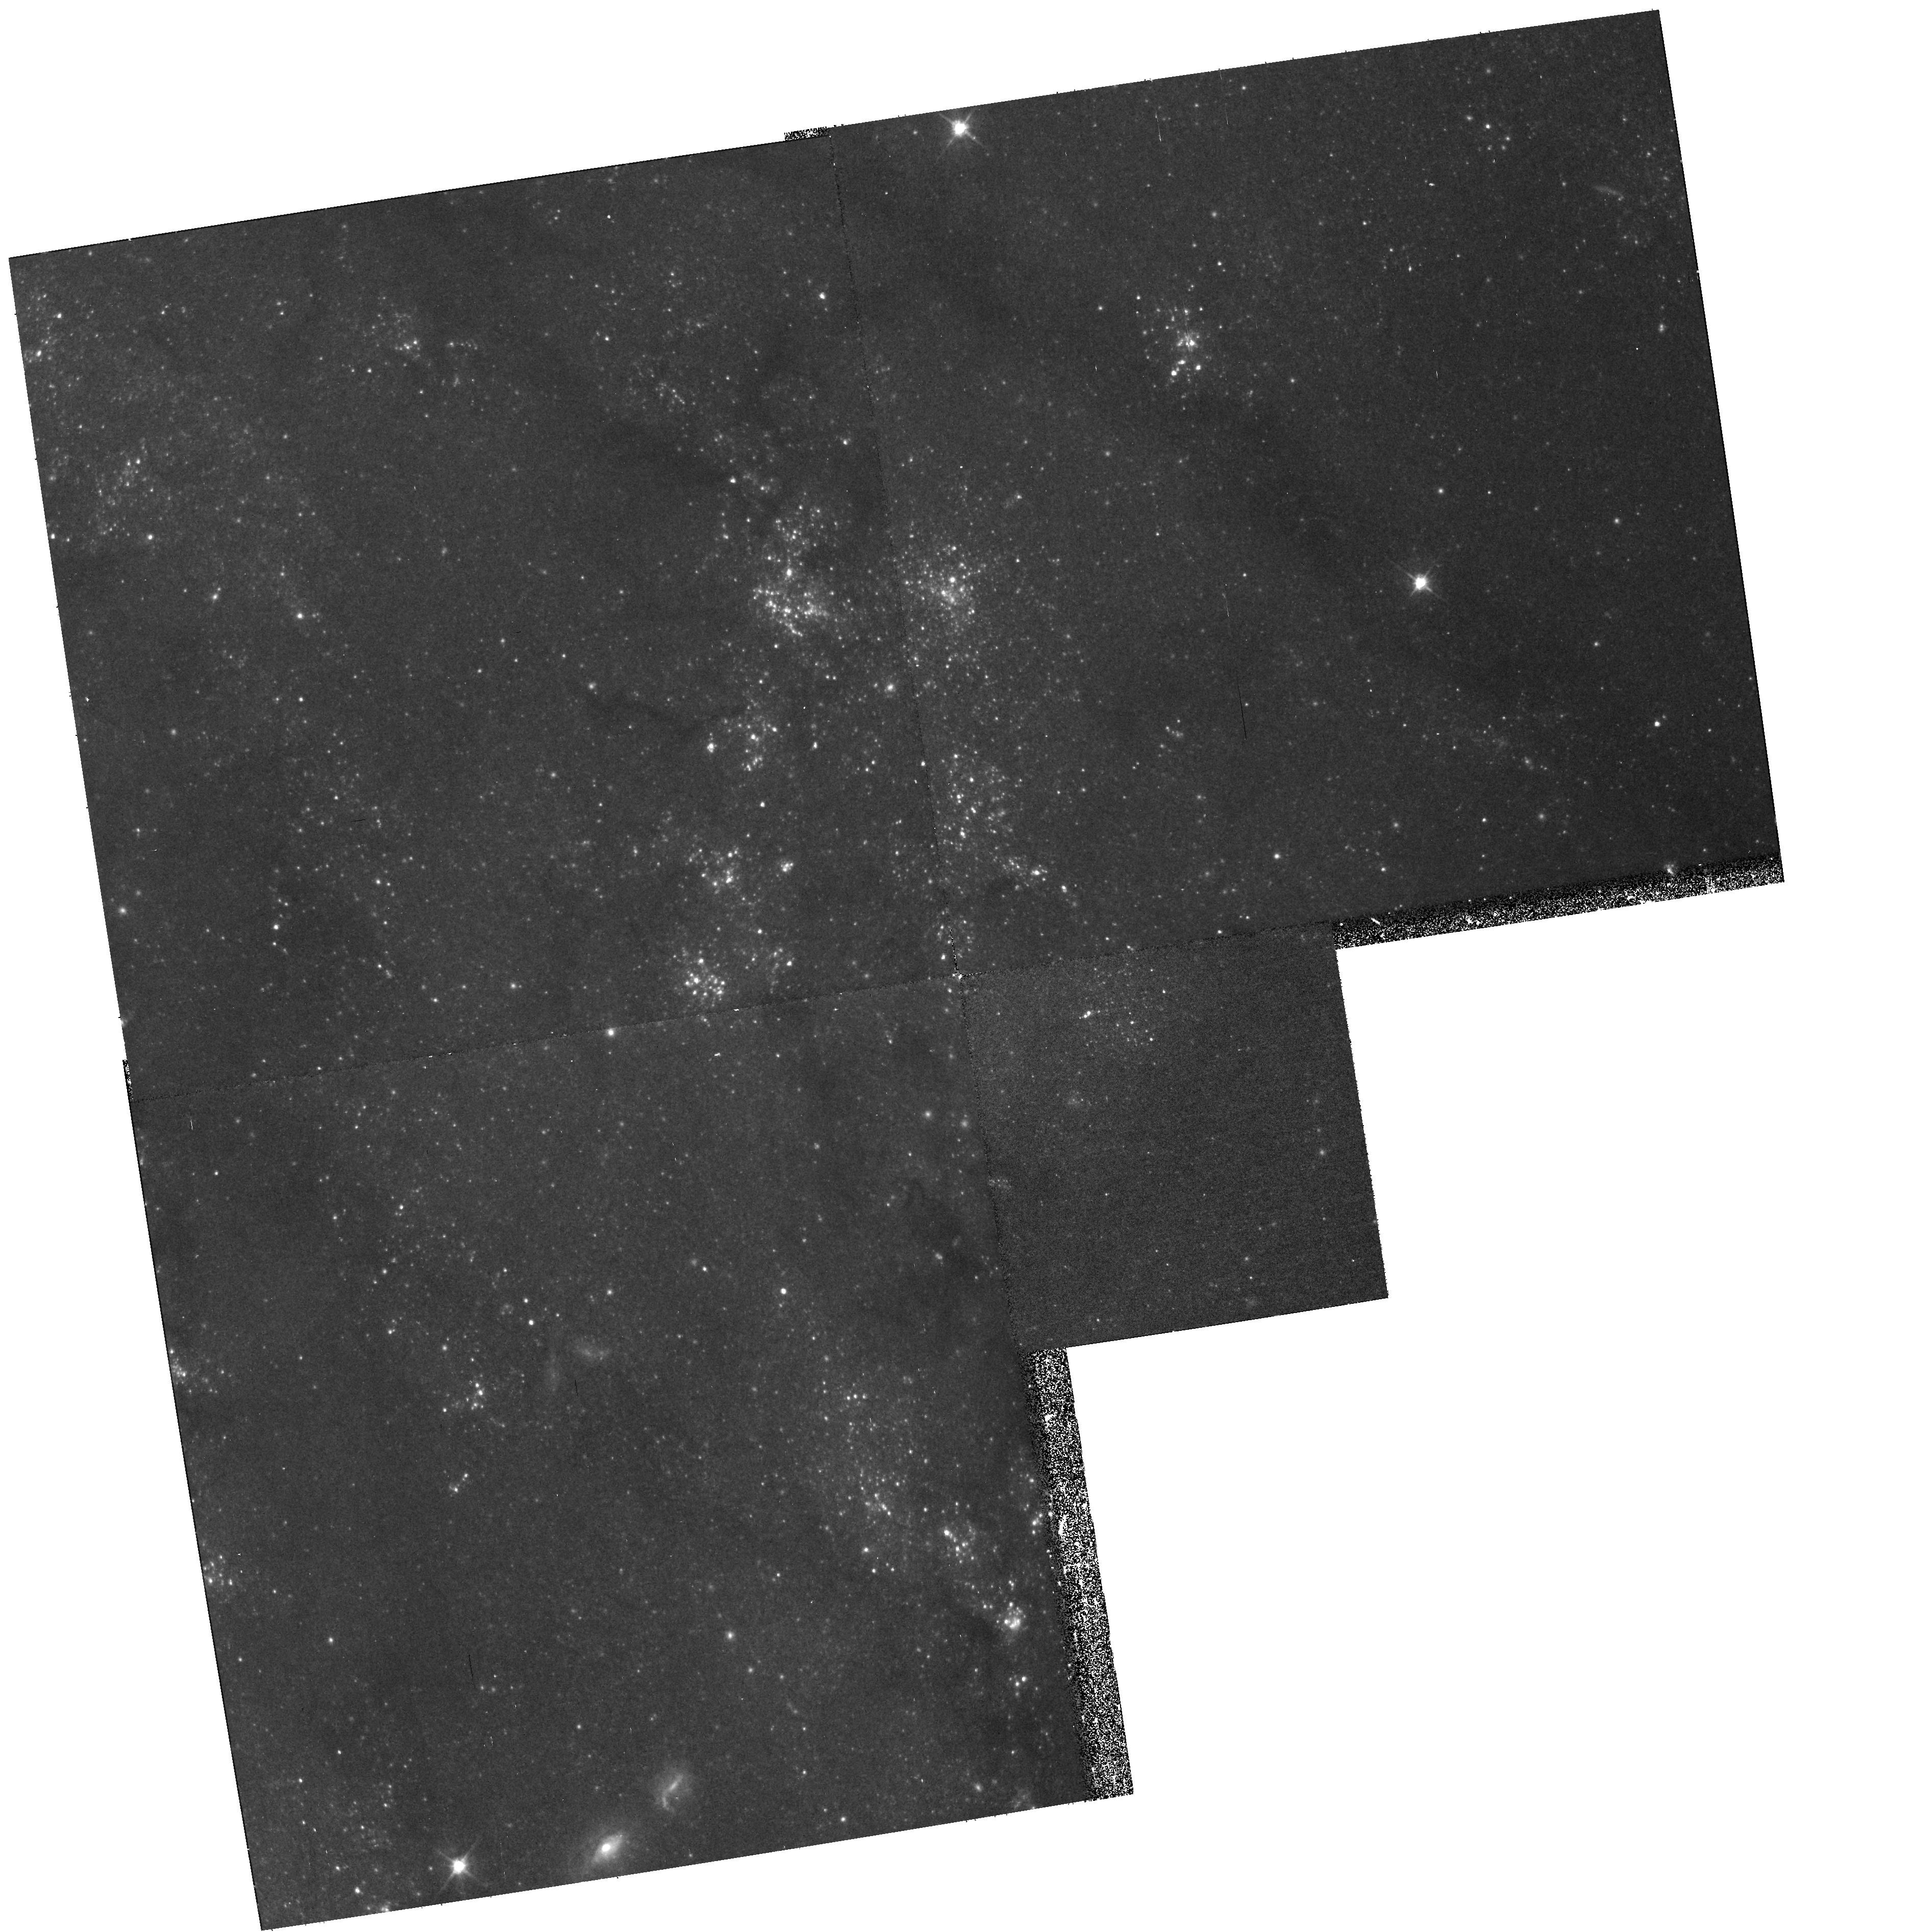
Target: M101-F2. Instrument: WFPC2/PC. Filter: F555W. Exposure: 17 min. Observation ID: hst_11297_63_wfpc2_pc_f555w_ua3063

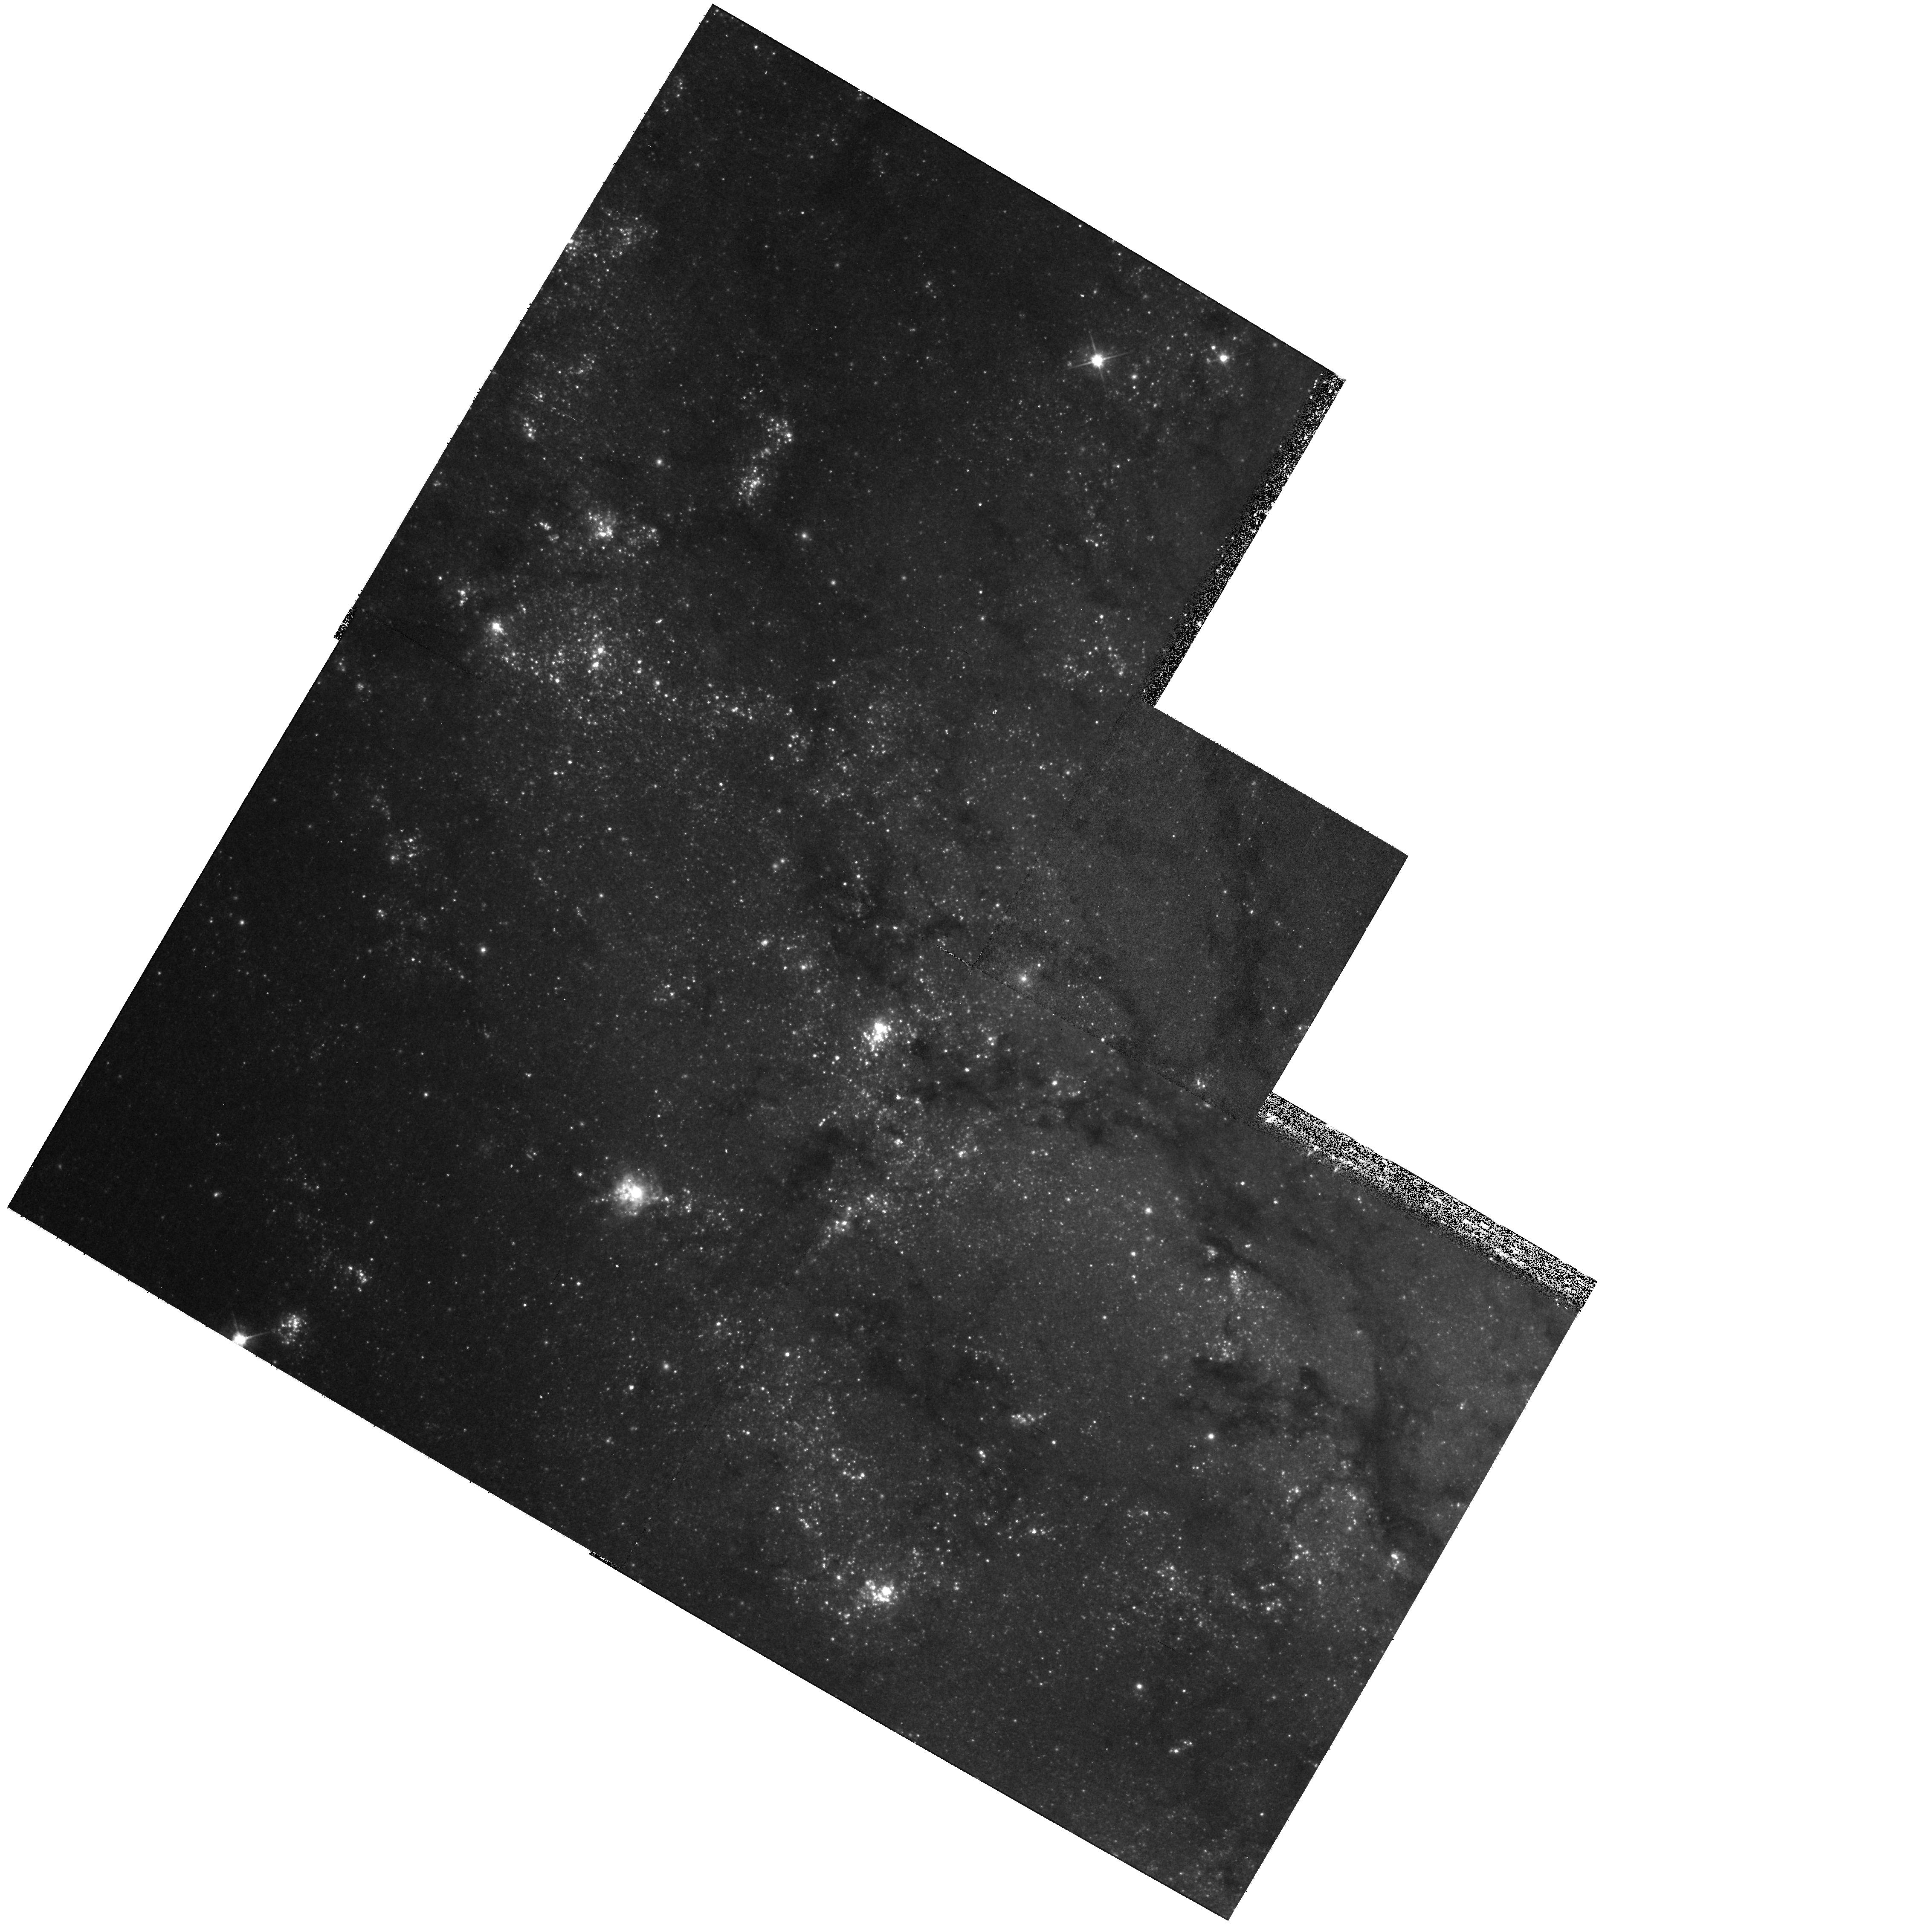
Target: M101-F1. Instrument: WFPC2/PC. Filter: F555W. Exposure: 17 min. Observation ID: hst_11297_64_wfpc2_pc_f555w_ua3064

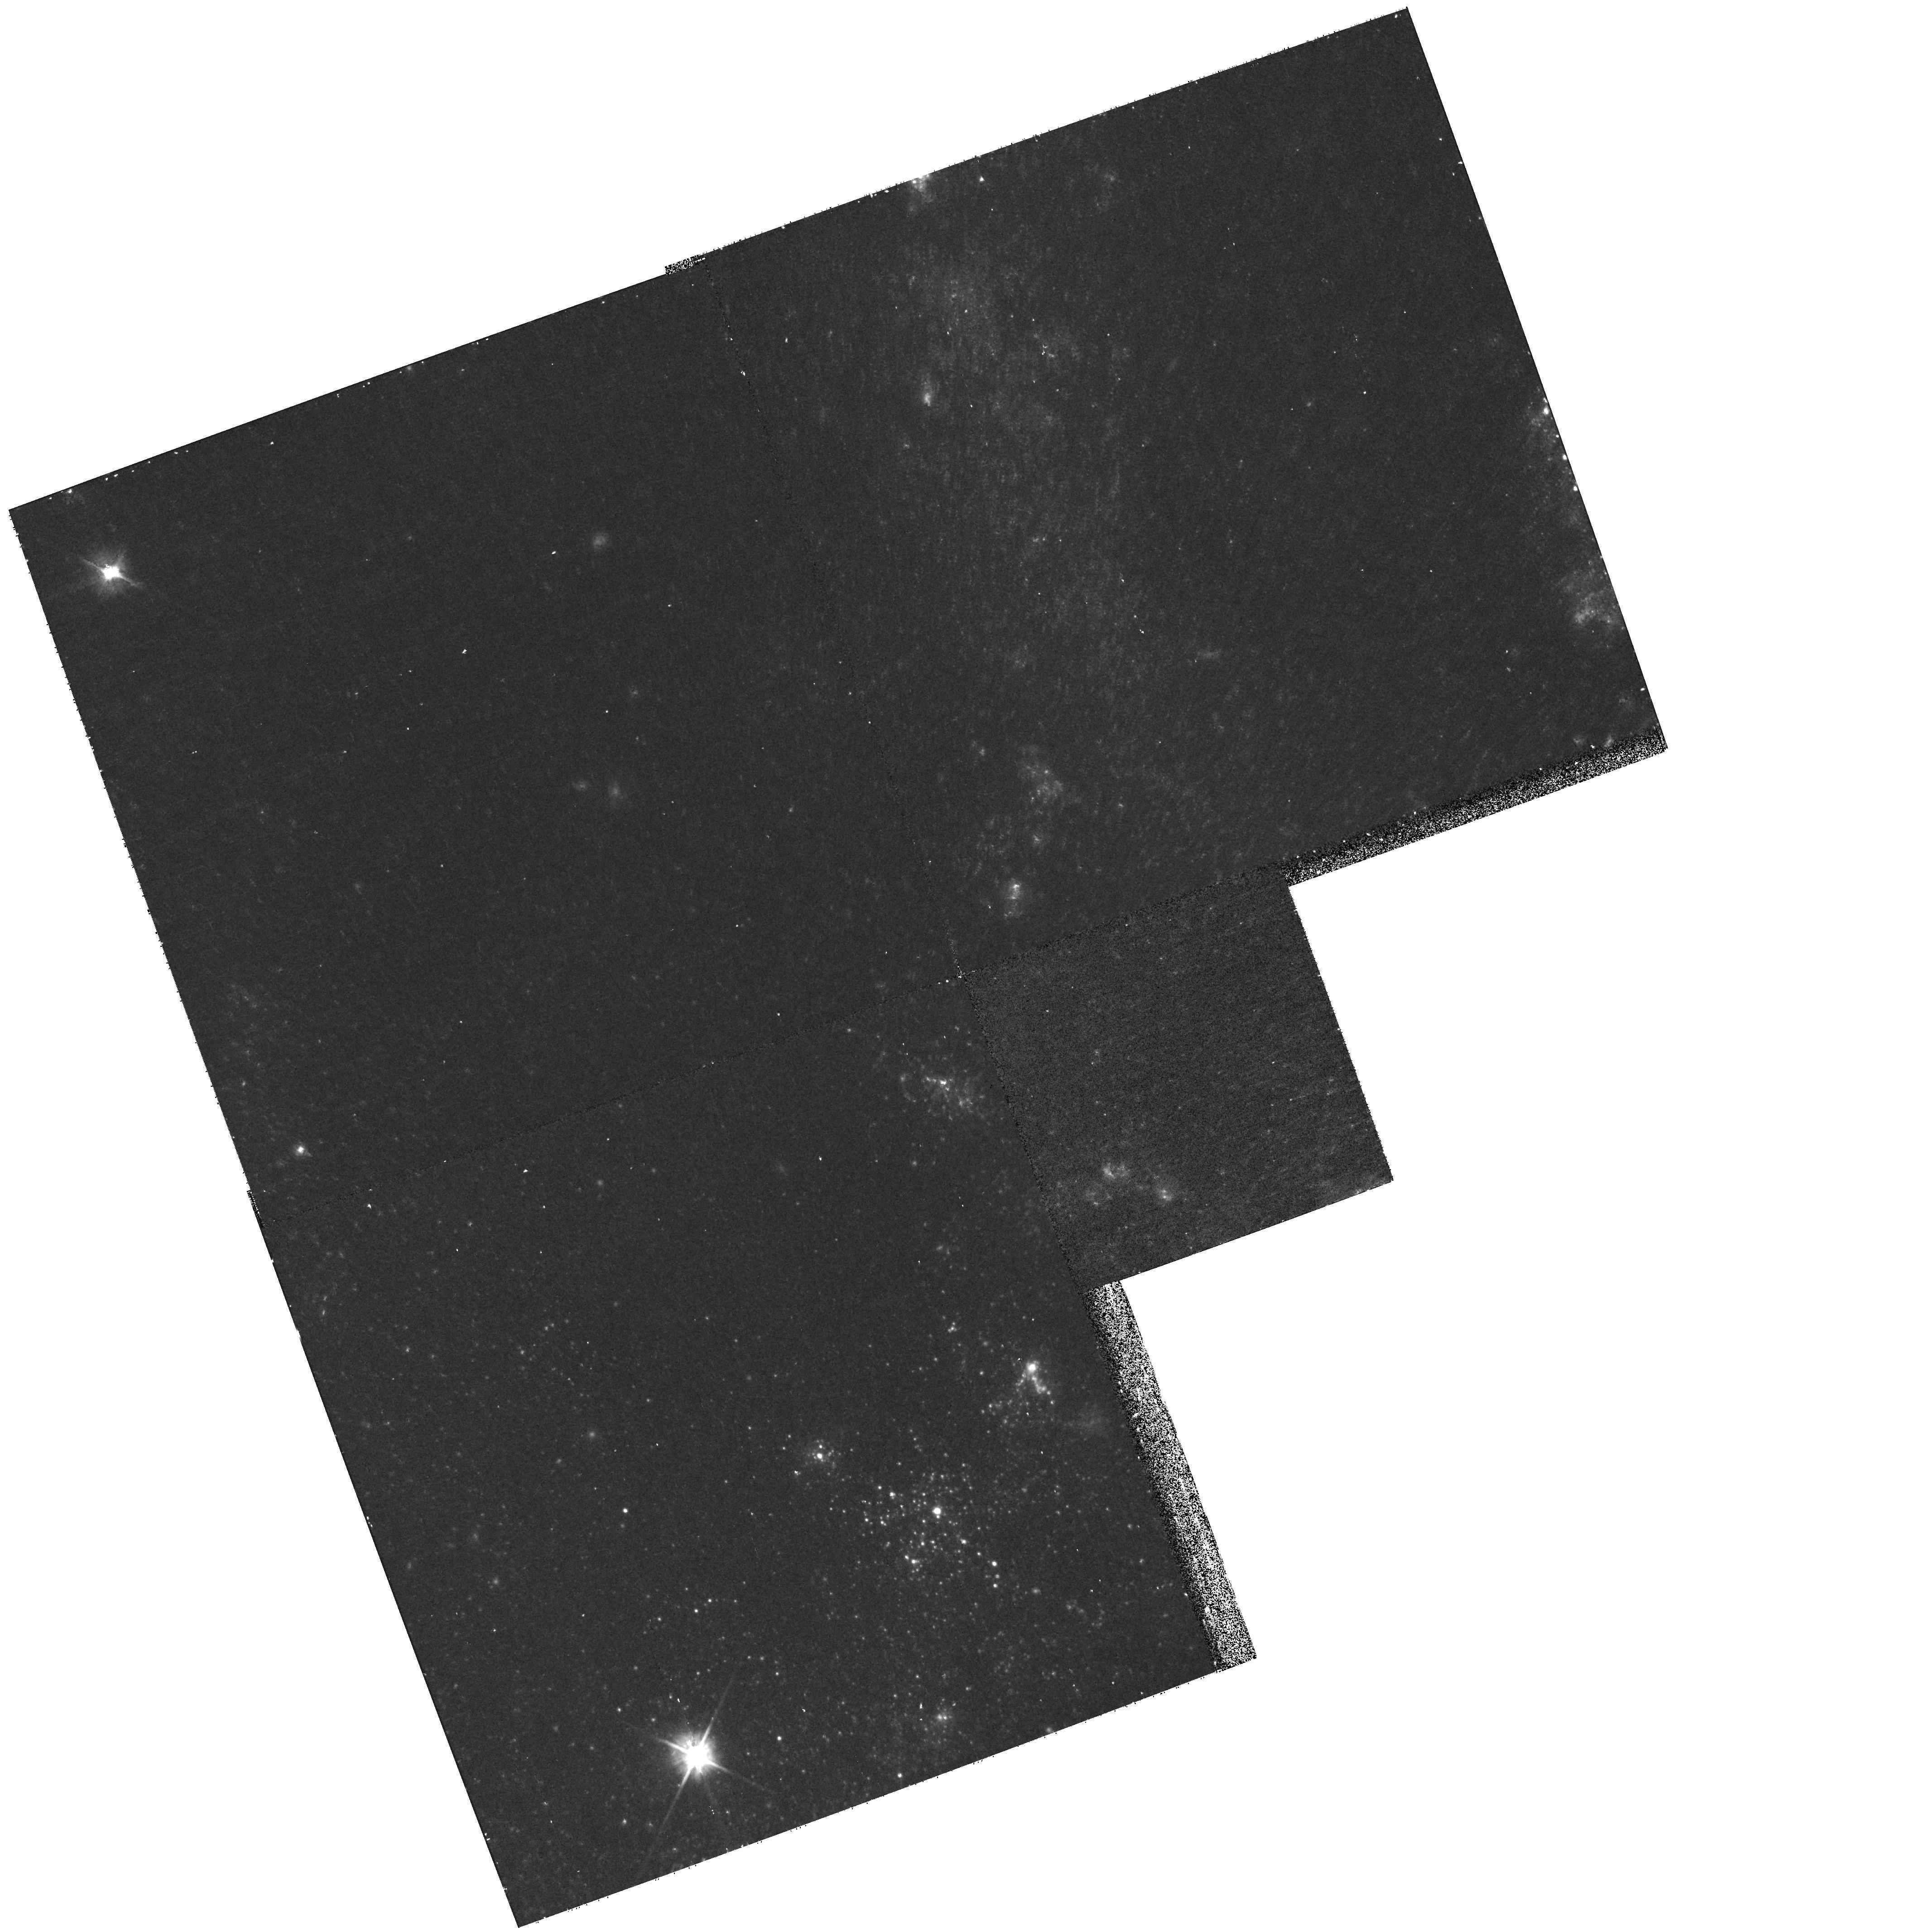
Target: M101-F3. Instrument: WFPC2/PC. Filter: F555W. Exposure: 17 min. Observation ID: hst_11297_62_wfpc2_pc_f555w_ua3062

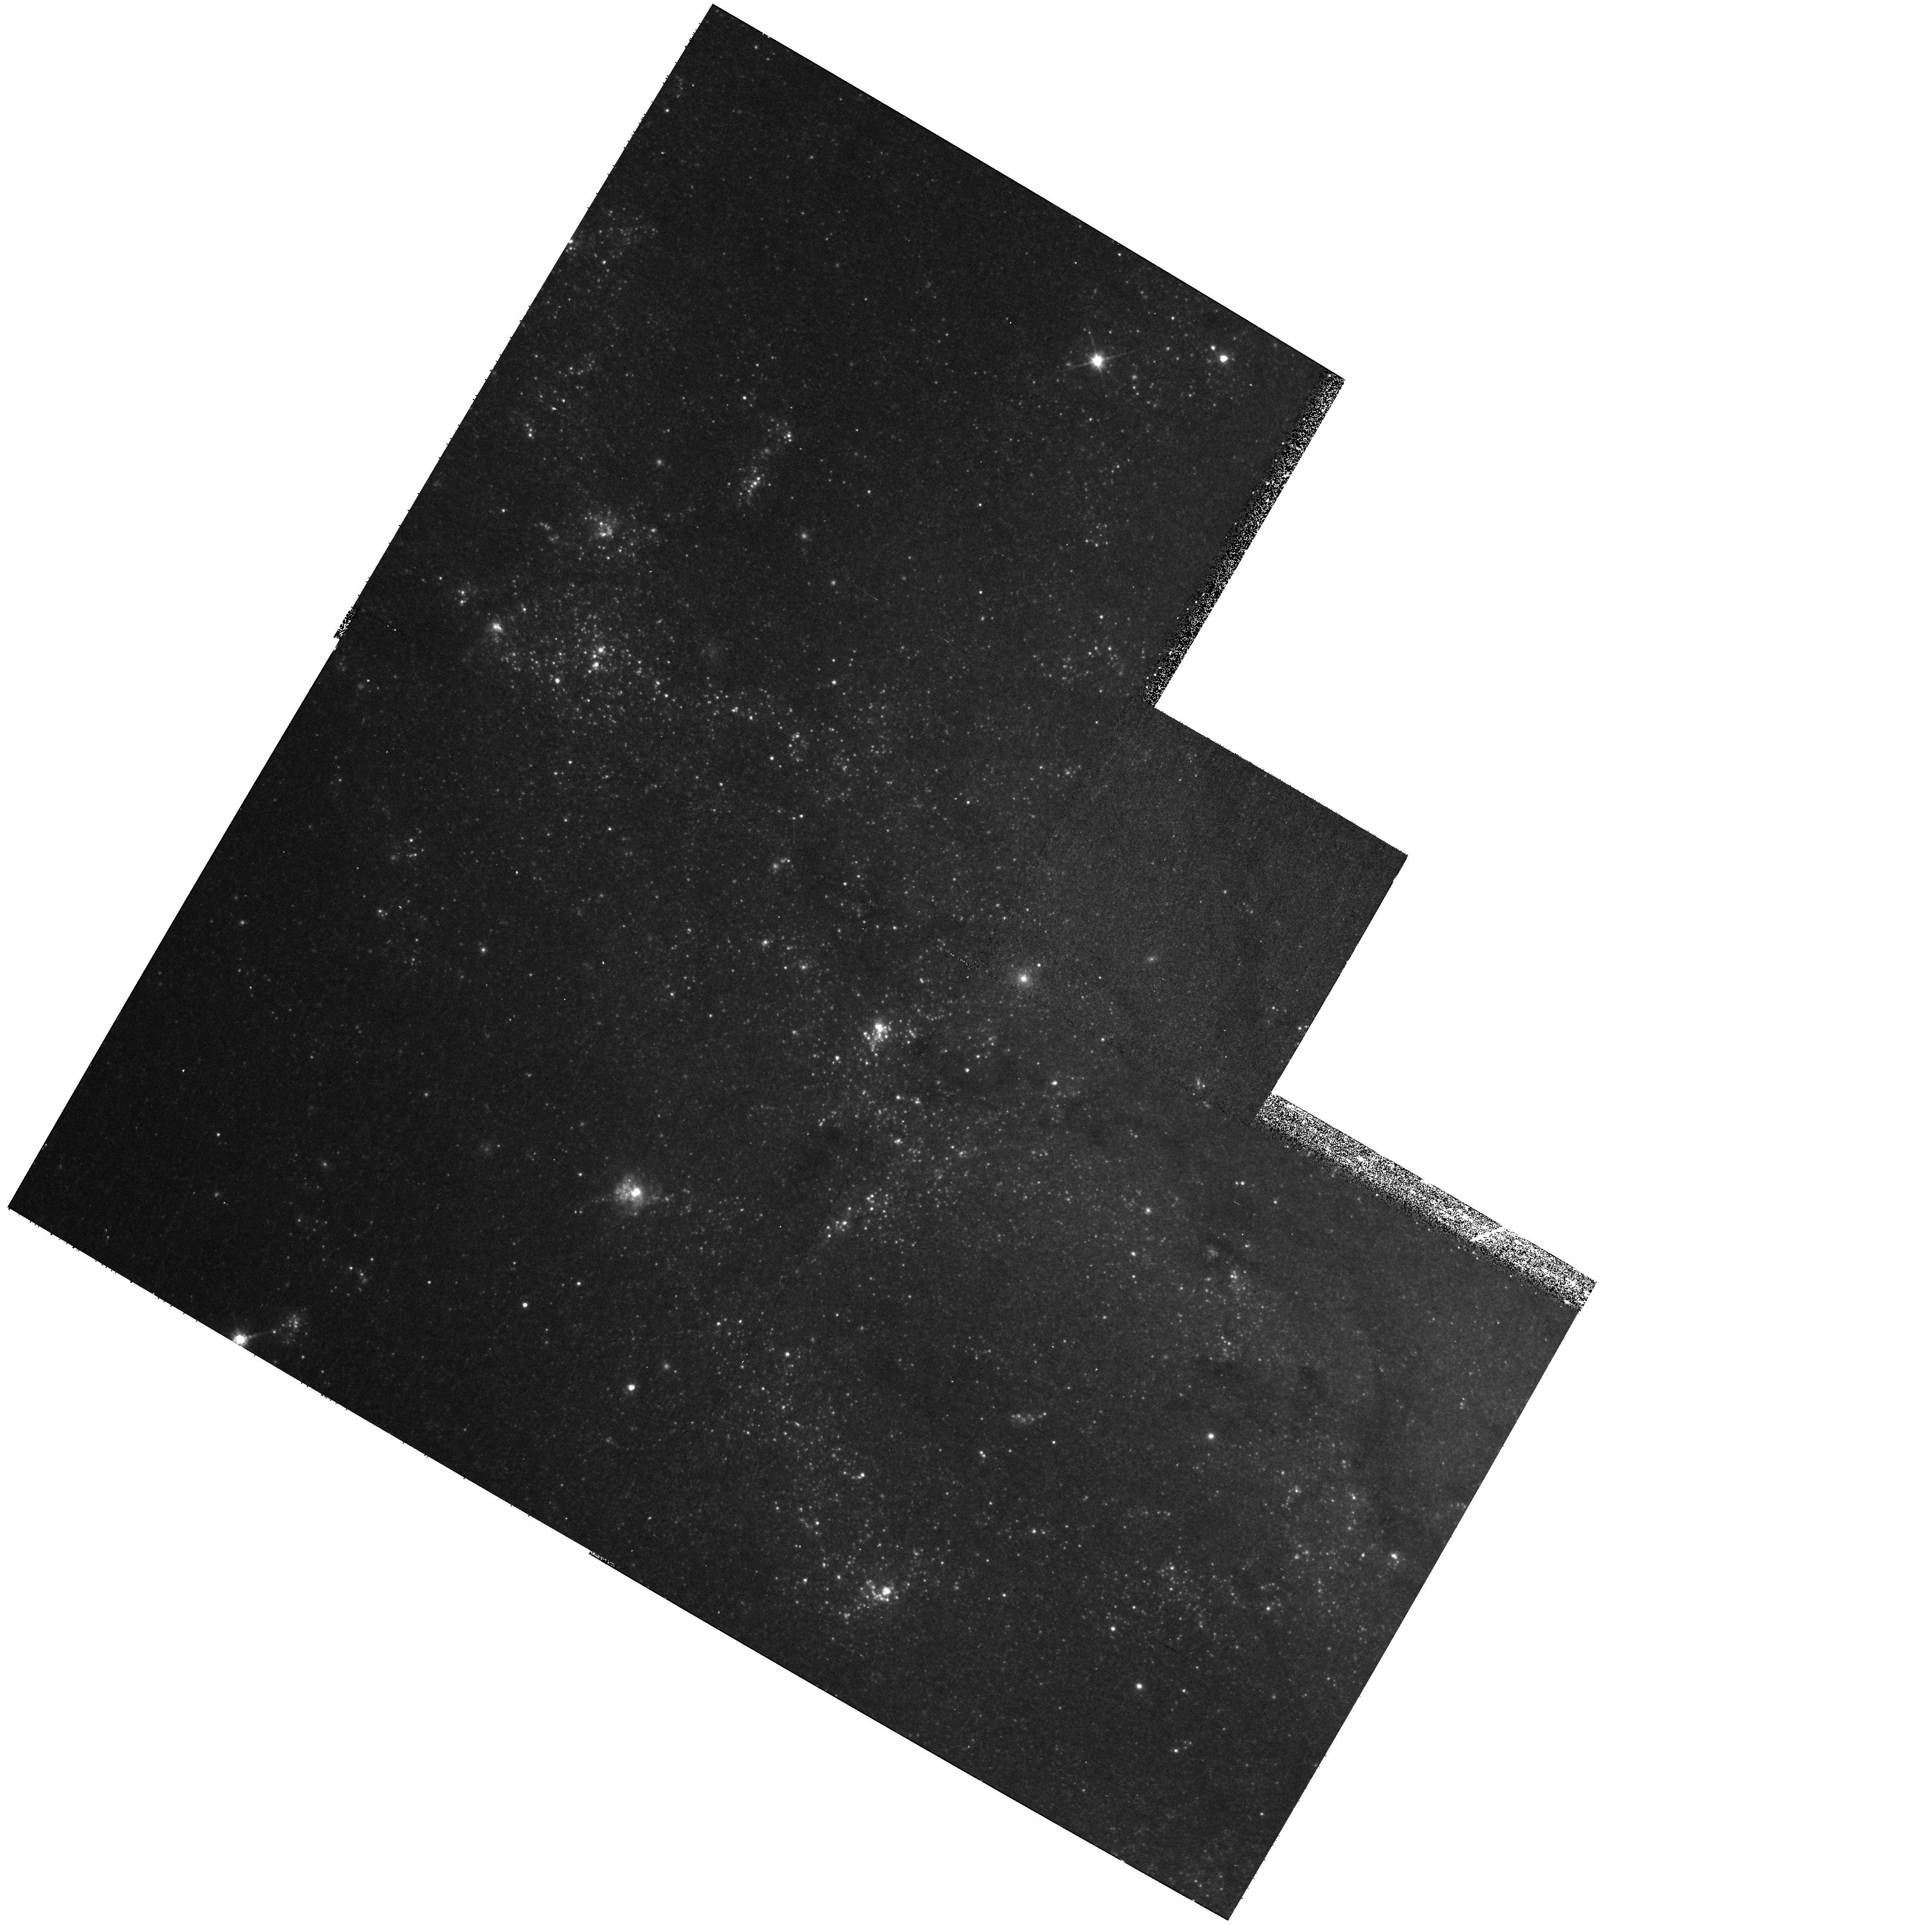
Target: M101-F1. Instrument: WFPC2/PC. Filter: F814W. Exposure: 12 min. Observation ID: hst_11297_64_wfpc2_pc_f814w_ua3064

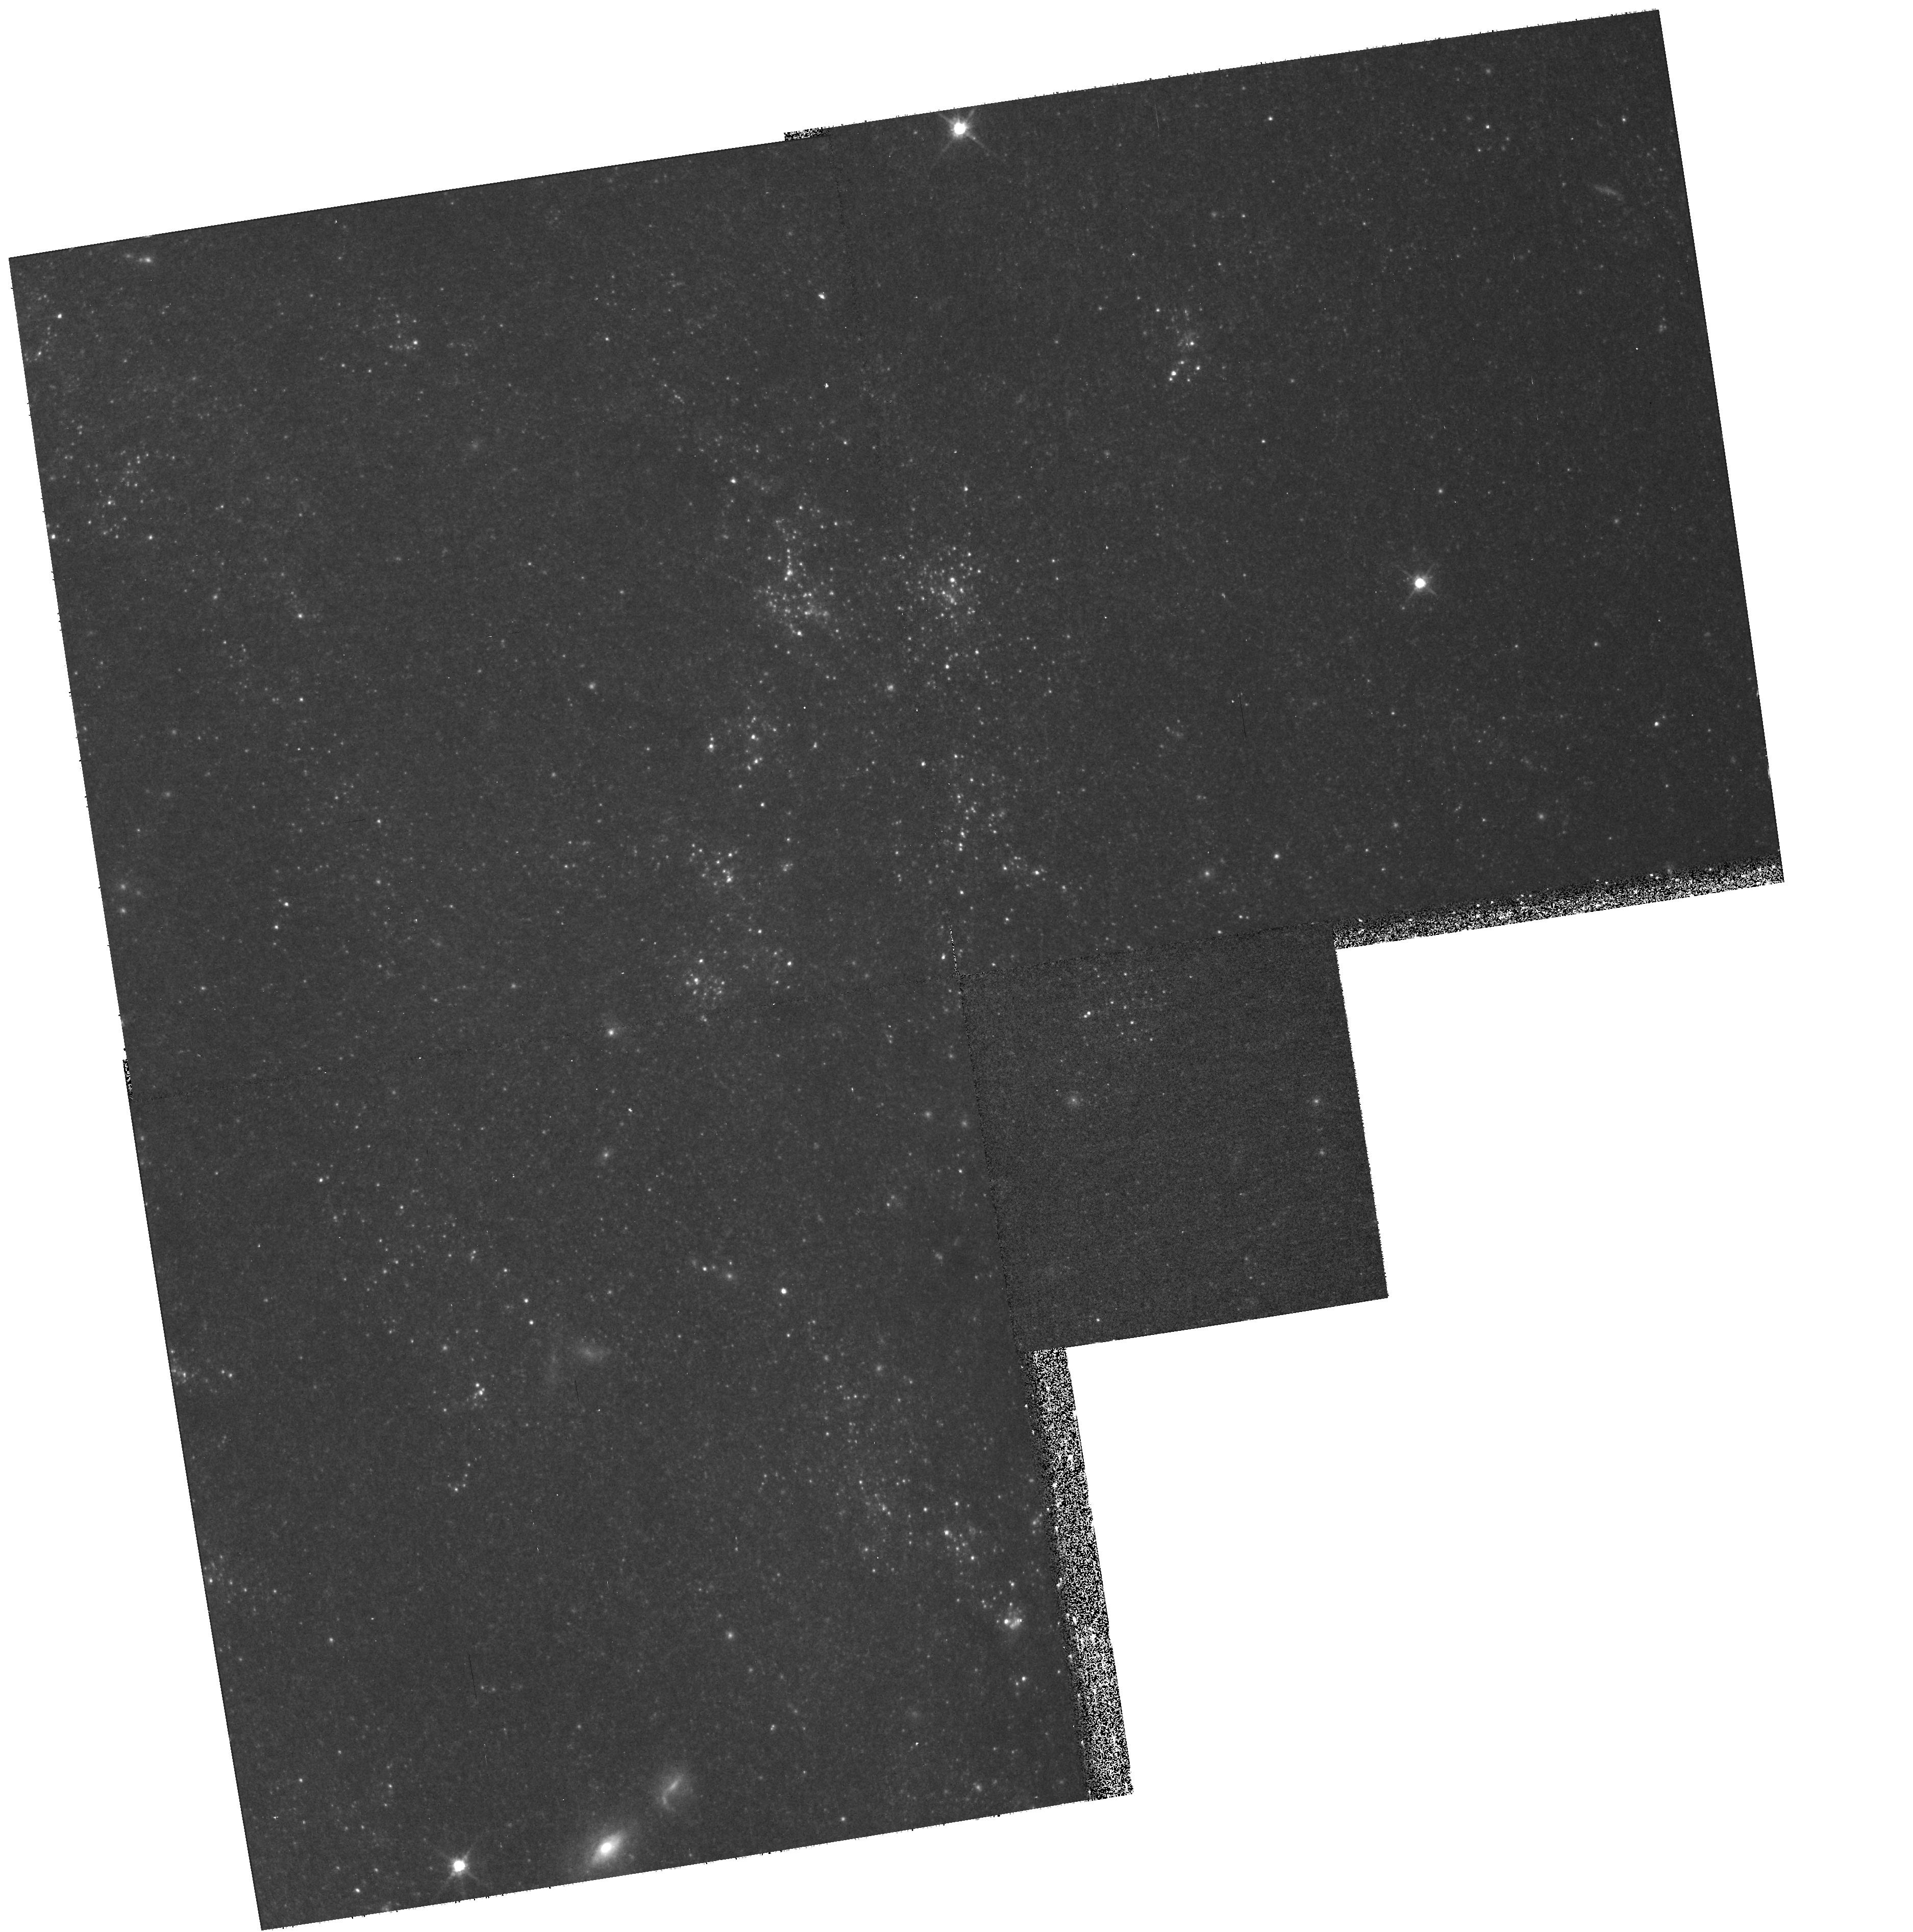
Target: M101-F2. Instrument: WFPC2/PC. Filter: F814W. Exposure: 12 min. Observation ID: hst_11297_63_wfpc2_pc_f814w_ua3063

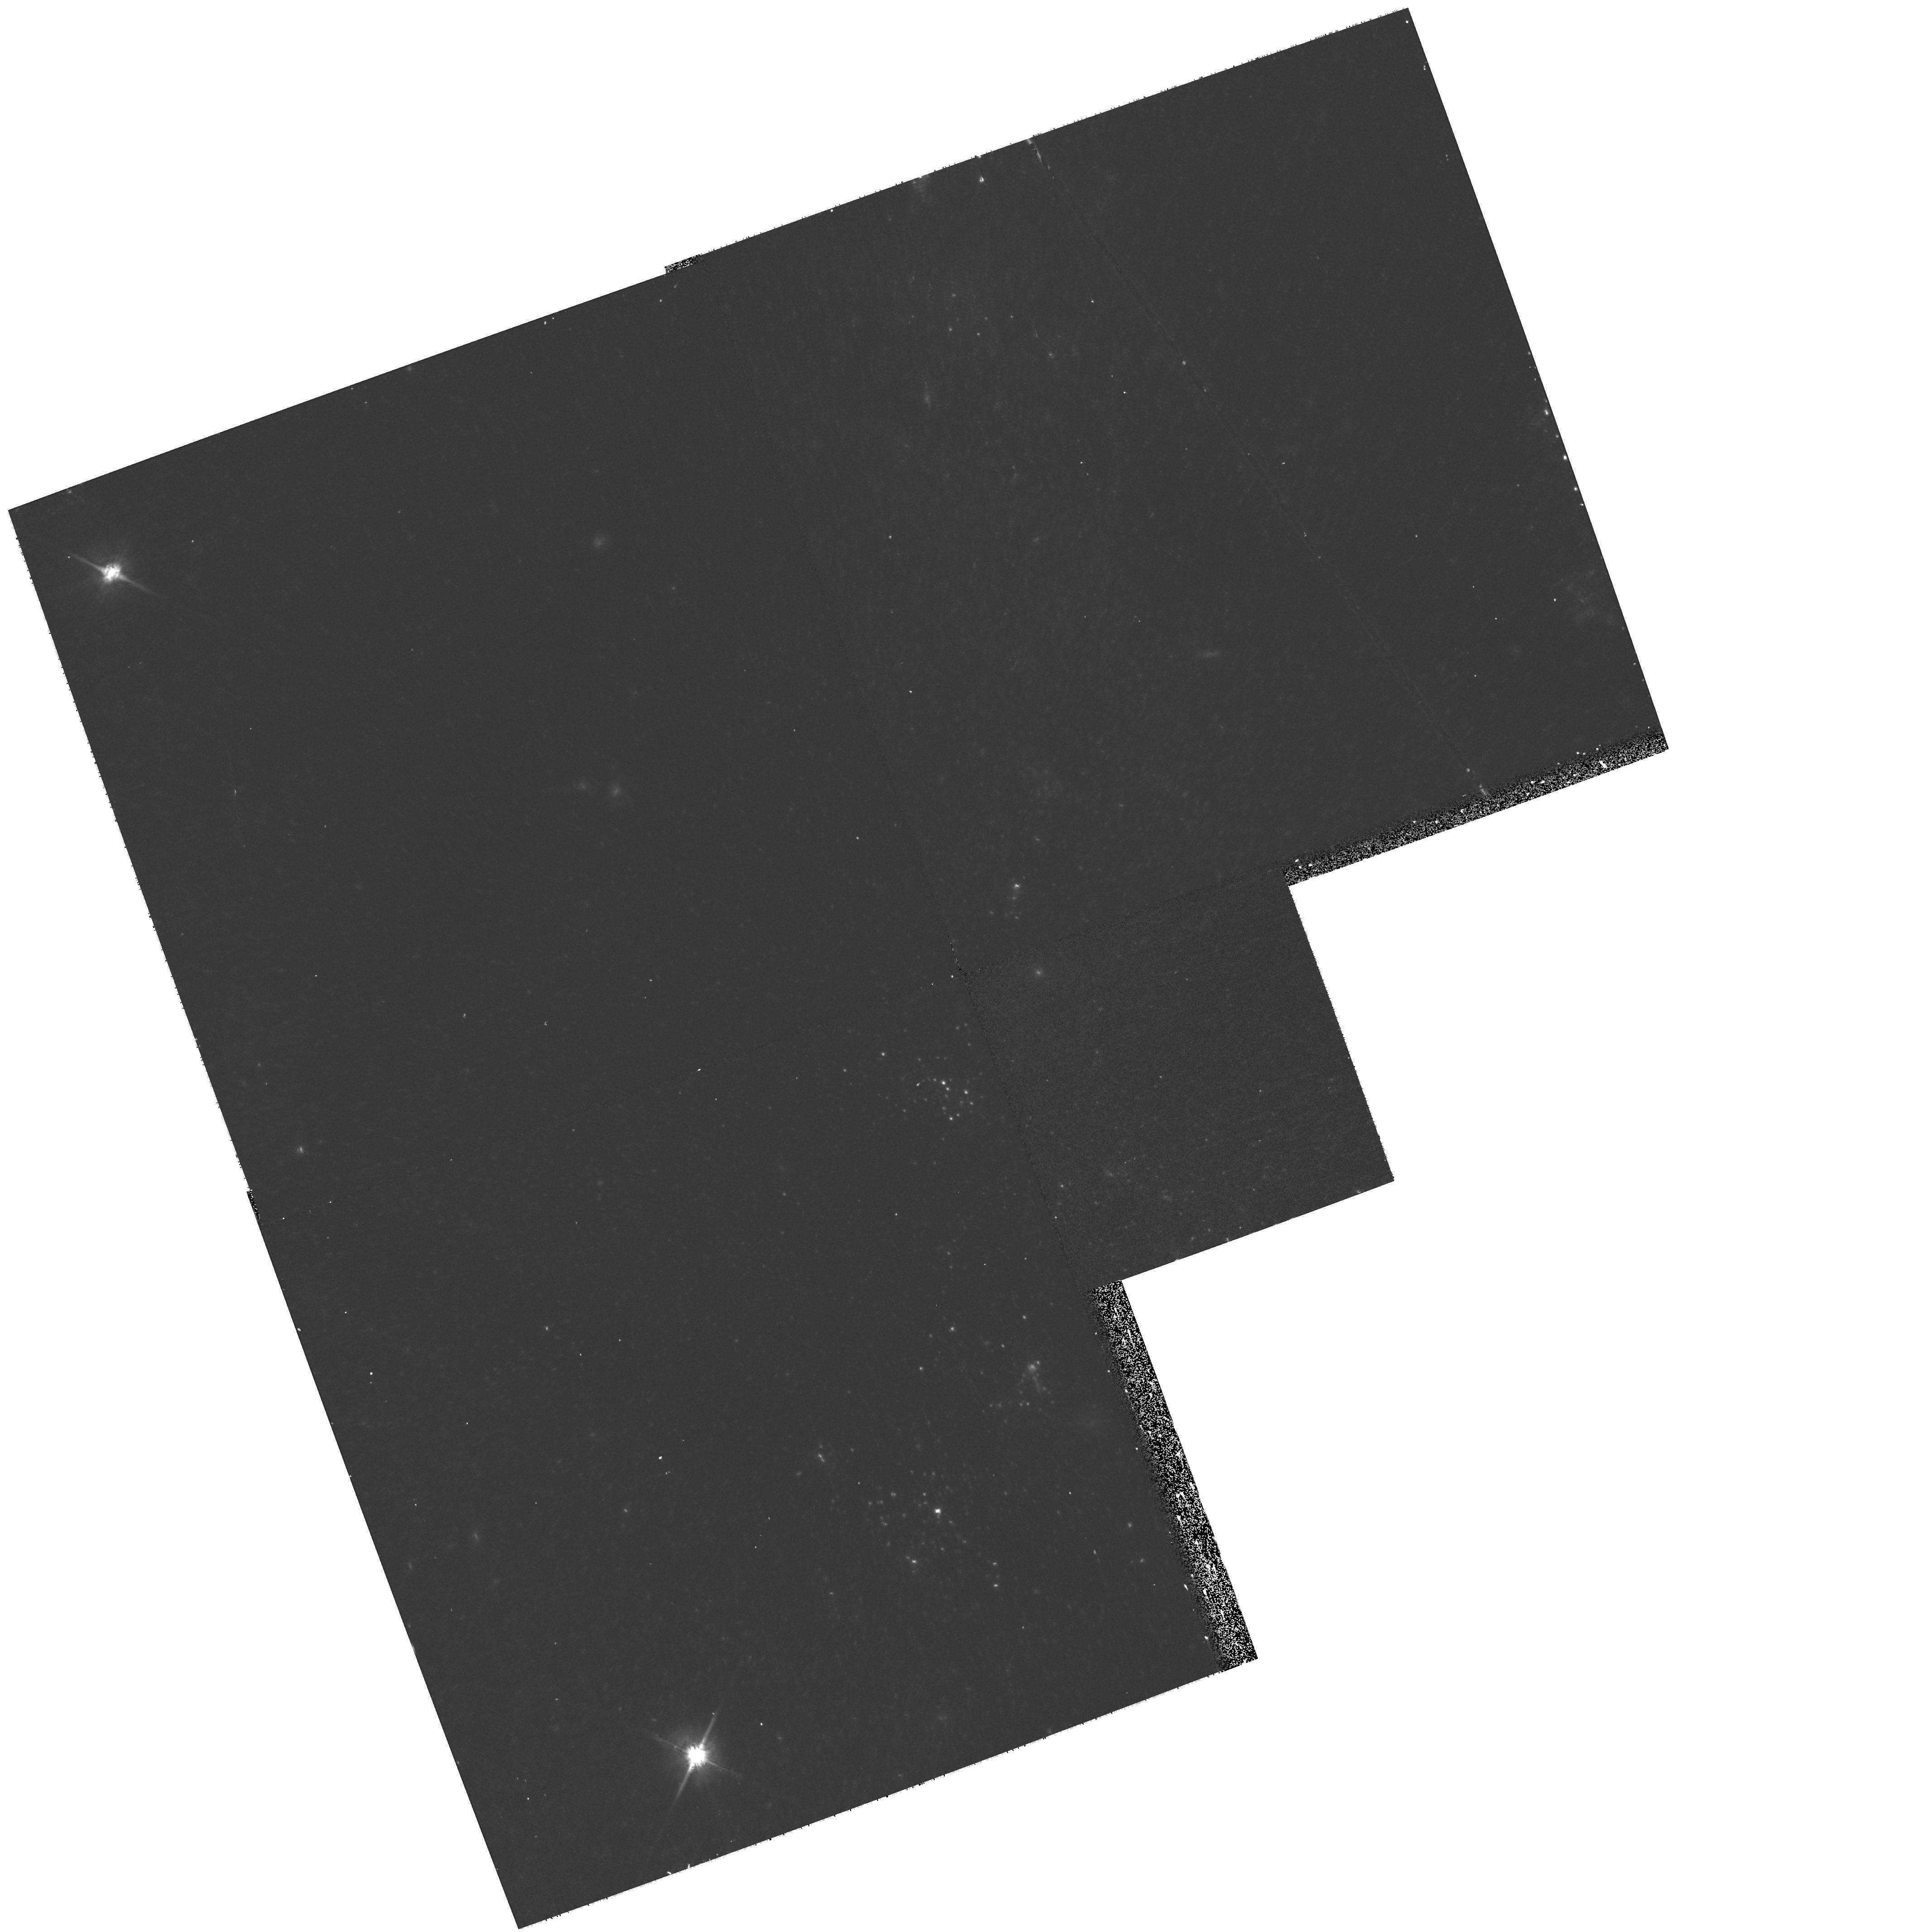
Target: M101-F3. Instrument: WFPC2/PC. Filter: F814W. Exposure: 12 min. Observation ID: hst_11297_62_wfpc2_pc_f814w_ua3062

Reducing Systematic Errors on the Hubble Constant: Metallicity Calibration of the Cepheid PL Relation (PI: Freedman, Wendy L.)

Reducing the systematic errors on the Hubble constant is still of significance and of immediate importance to modern cosmology. One of the largest remaining uncertainties in the Cepheid-based distance scale (which itself is at the foundation of the HST Key Project determination of H_o) which can now be addressed directly by HST, is the effect of metallicity on the Cepheid Period-Luminosity relation. Three chemically distinct regions in M101 will be used to directly measure and thereby calibrate the change in zero point of the Cepheid PL relation over a range of metallicities that run from SMC-like, through Solar, to metallicities as high as the most metal-enriched galaxies in the pure Hubble flow. ACS for the first time offers the opportunity to make a precise calibration of this effect which currently accounts for at least a third of the total systematic uncertainty on Ho. The calibration will be made in the V and I bandpasses so as to be immediately and directly applicable to the entire HST Cepheid-based distance scale sample, and most especially to the highest-metallicity galaxies that were hosts to the Type Ia supernovae, which were then used to extend the the distance scale calibration out to cosmologically significant distances.